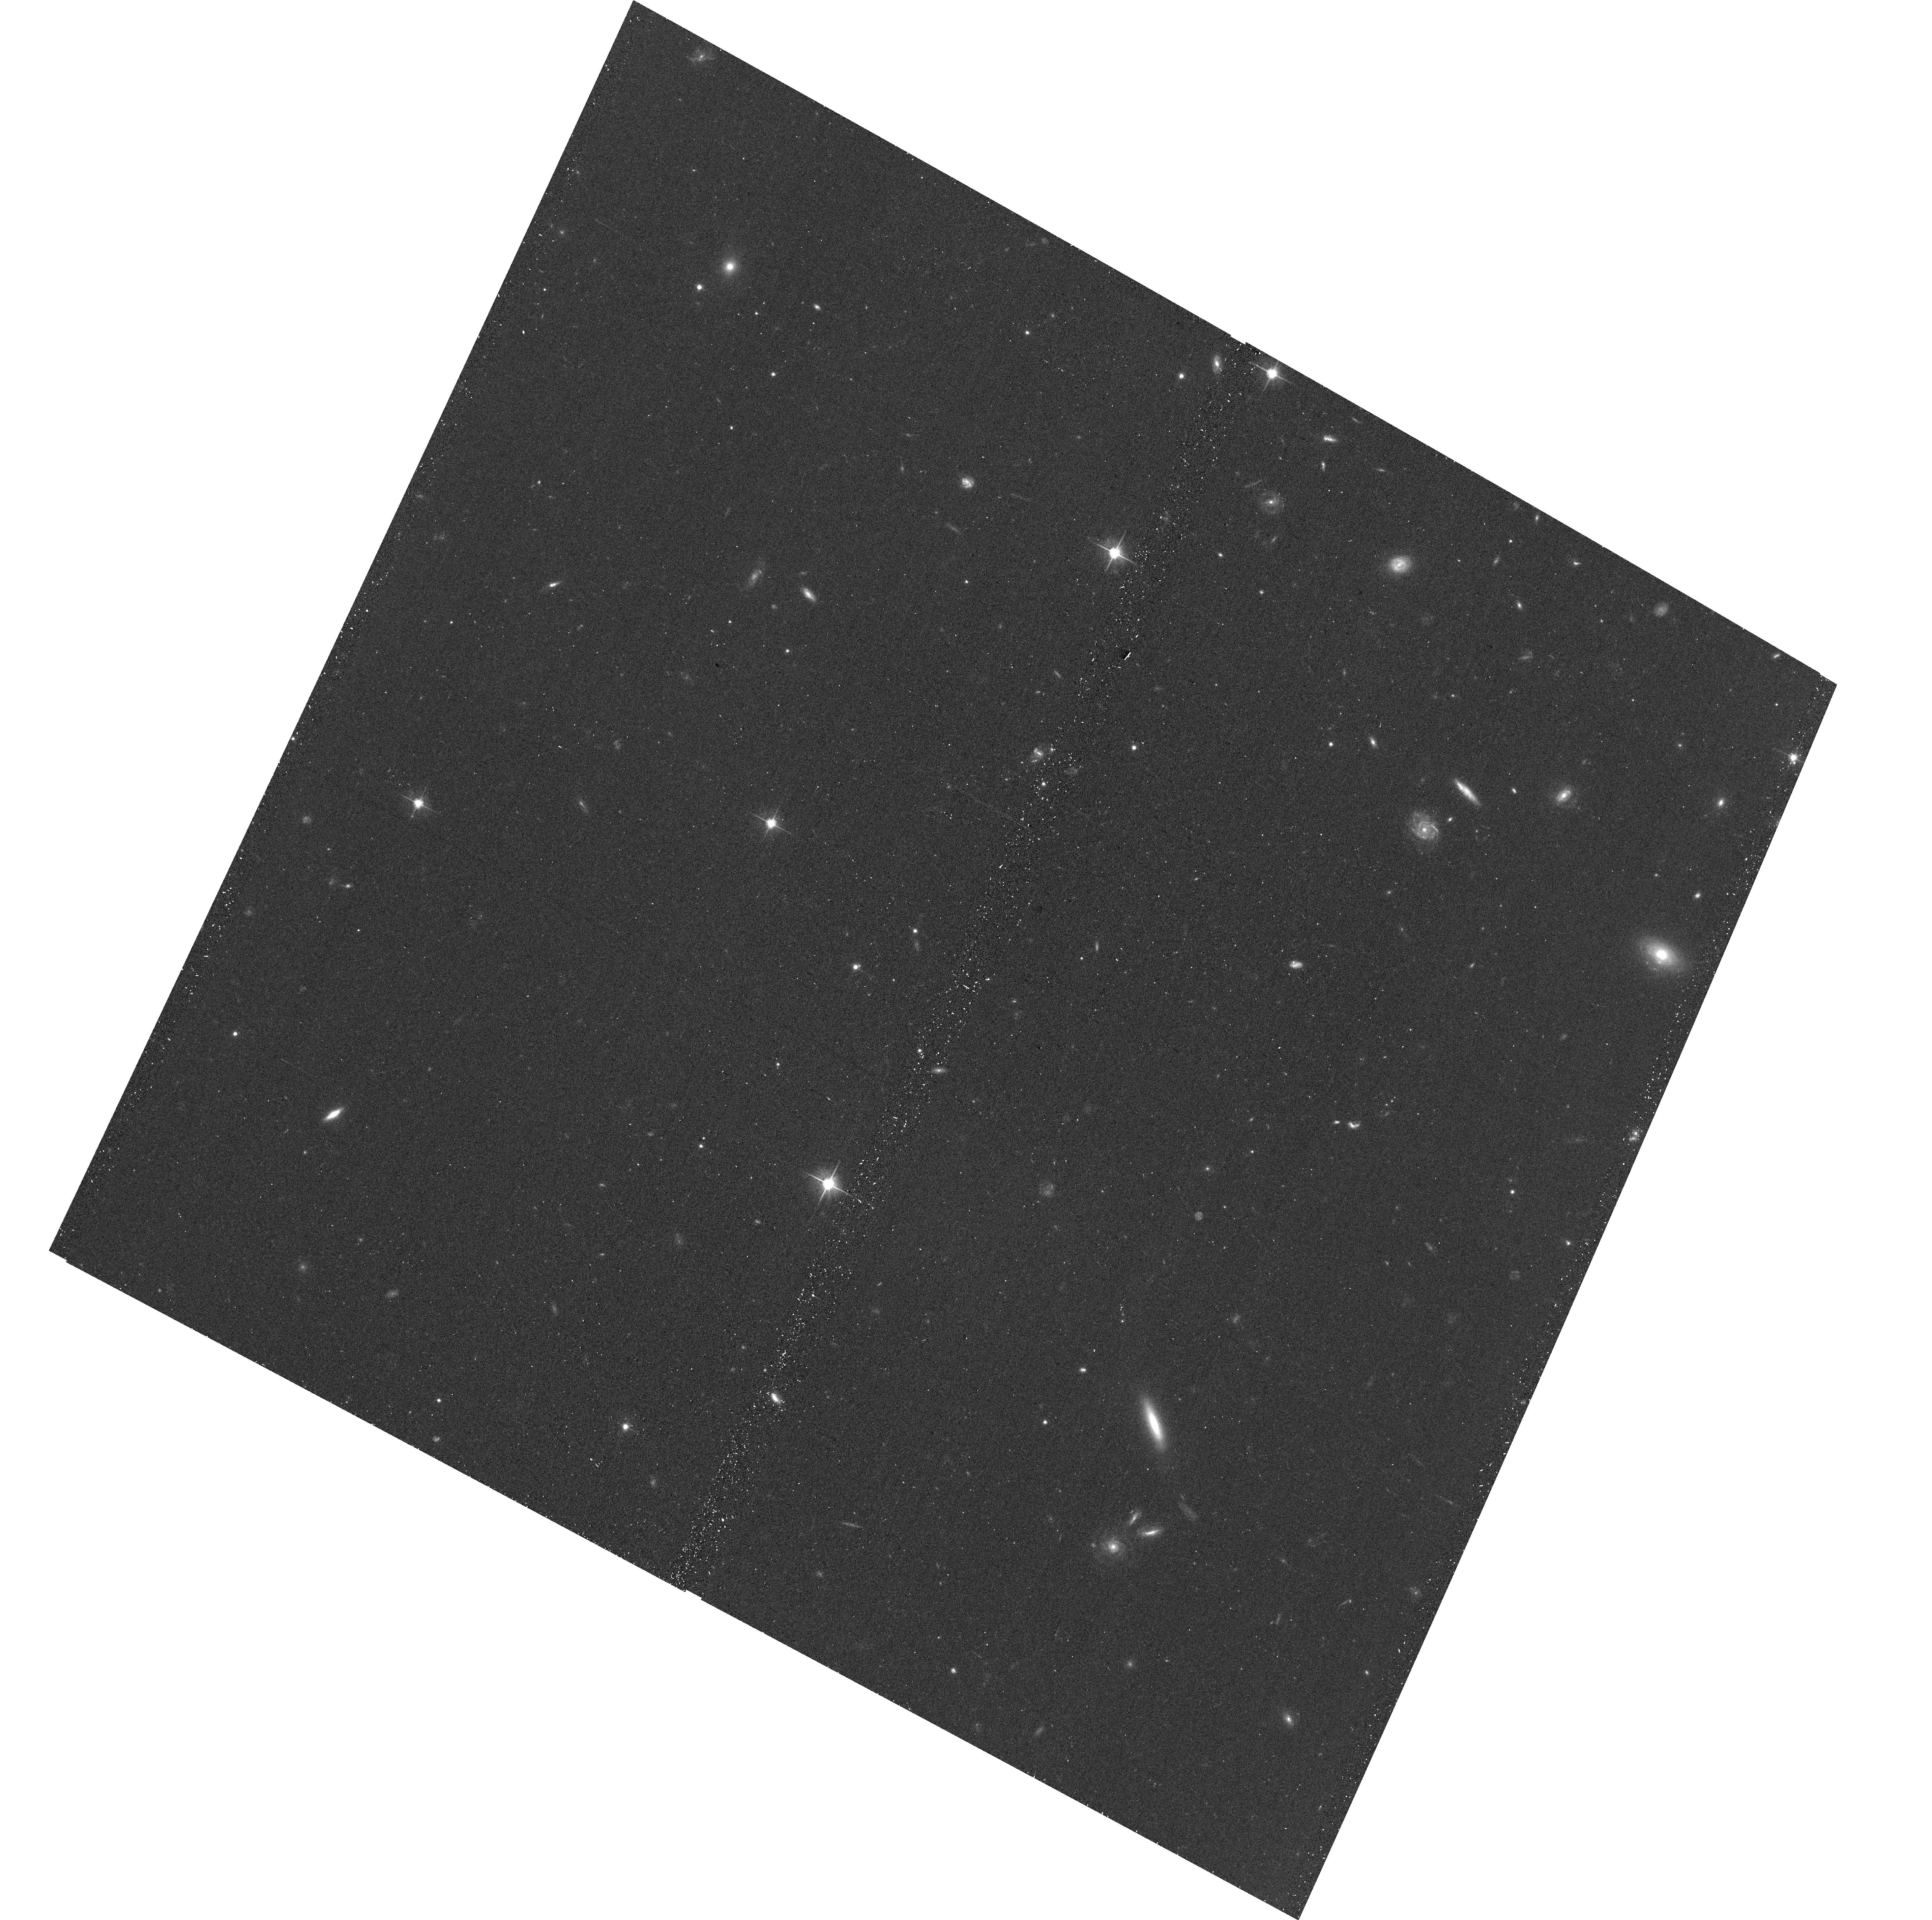
Target: GRB191019A. Instrument: ACS/WFC. Filter: F606W. Exposure: 11 min. Observation ID: hst_16051_03_acs_wfc_f606w_je7k03

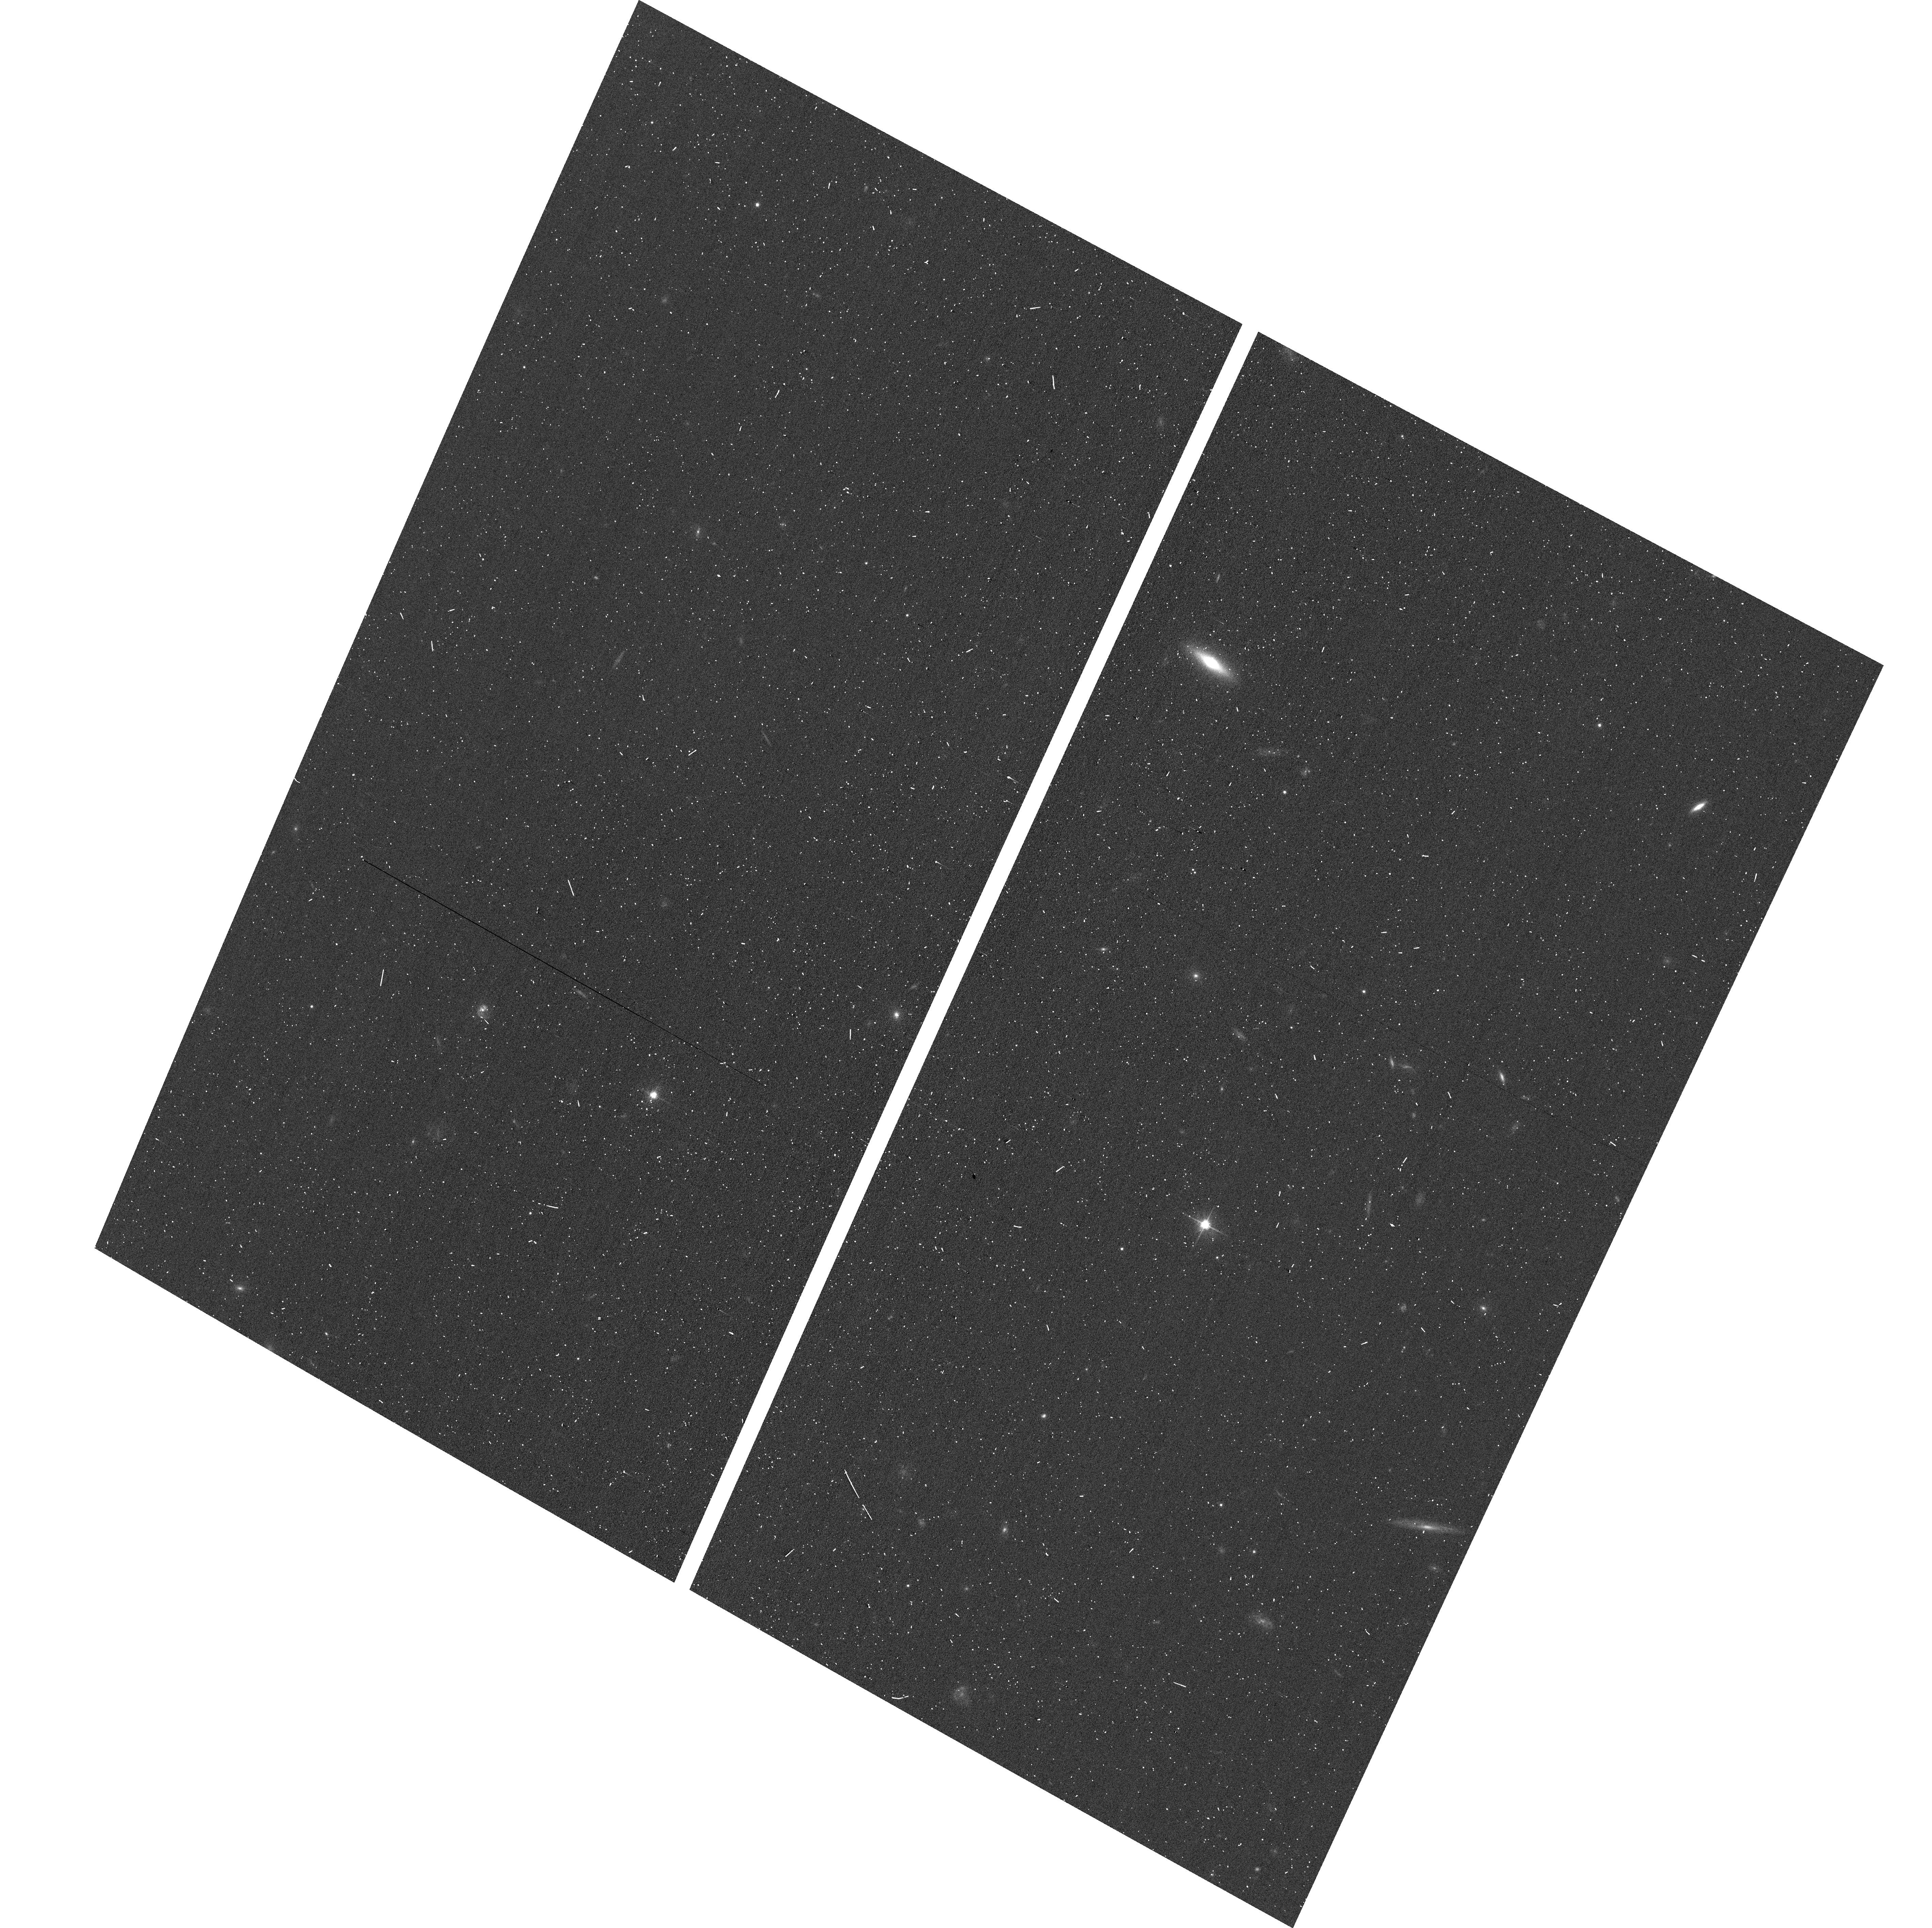
Target: GRB191019A. Instrument: ACS/WFC. Filter: F606W. Exposure: 3 min. Observation ID: hst_16051_01_acs_wfc_f606w_je7k01

A long gamma-ray burst in an ancient galaxy (PI: Levan, Andrew James)

Long-duration gamma-ray bursts are securely associated with the collapse of massive stars, and like core-collapse supernovae are always found in star-forming environments. The recent identification of GRB 191019A in a passive galaxy is, therefore, a major surprise. The source is close to the host nucleus (chance probability ~10^-6) and so is securely associated with the host. It is, therefore, imperative to determine the origin of the burst - does it arise from a core-collapse supernova in an environment never before seen for a long GRB? Was the event created via rare different channels (unusual binary evolution, dynamical interactions etc.) and so is it associated with a different kind of supernova? Does the proximity of the burst to its host nucleus imply a direct connection to the supermassive black hole, due either to unusual AGN activity or a tidal disruption event (TDE)? We propose a modest set of HST observations that will conclusively answer these questions. We will: (i) perform the most sensitive possible search for any associated supernova; (ii) pinpoint the source within its host galaxy with exceptional accuracy to determine if it may be associated with a TDE around a supermassive black hole; and (iii) track the decay to ascertain if the source vanishes or fades into an underlying active galaxy. These observations can conclusively determine the origin of GRB 191019A, and so provide direct constraints on the diversity of processes that can create gamma-ray burst-like explosions.